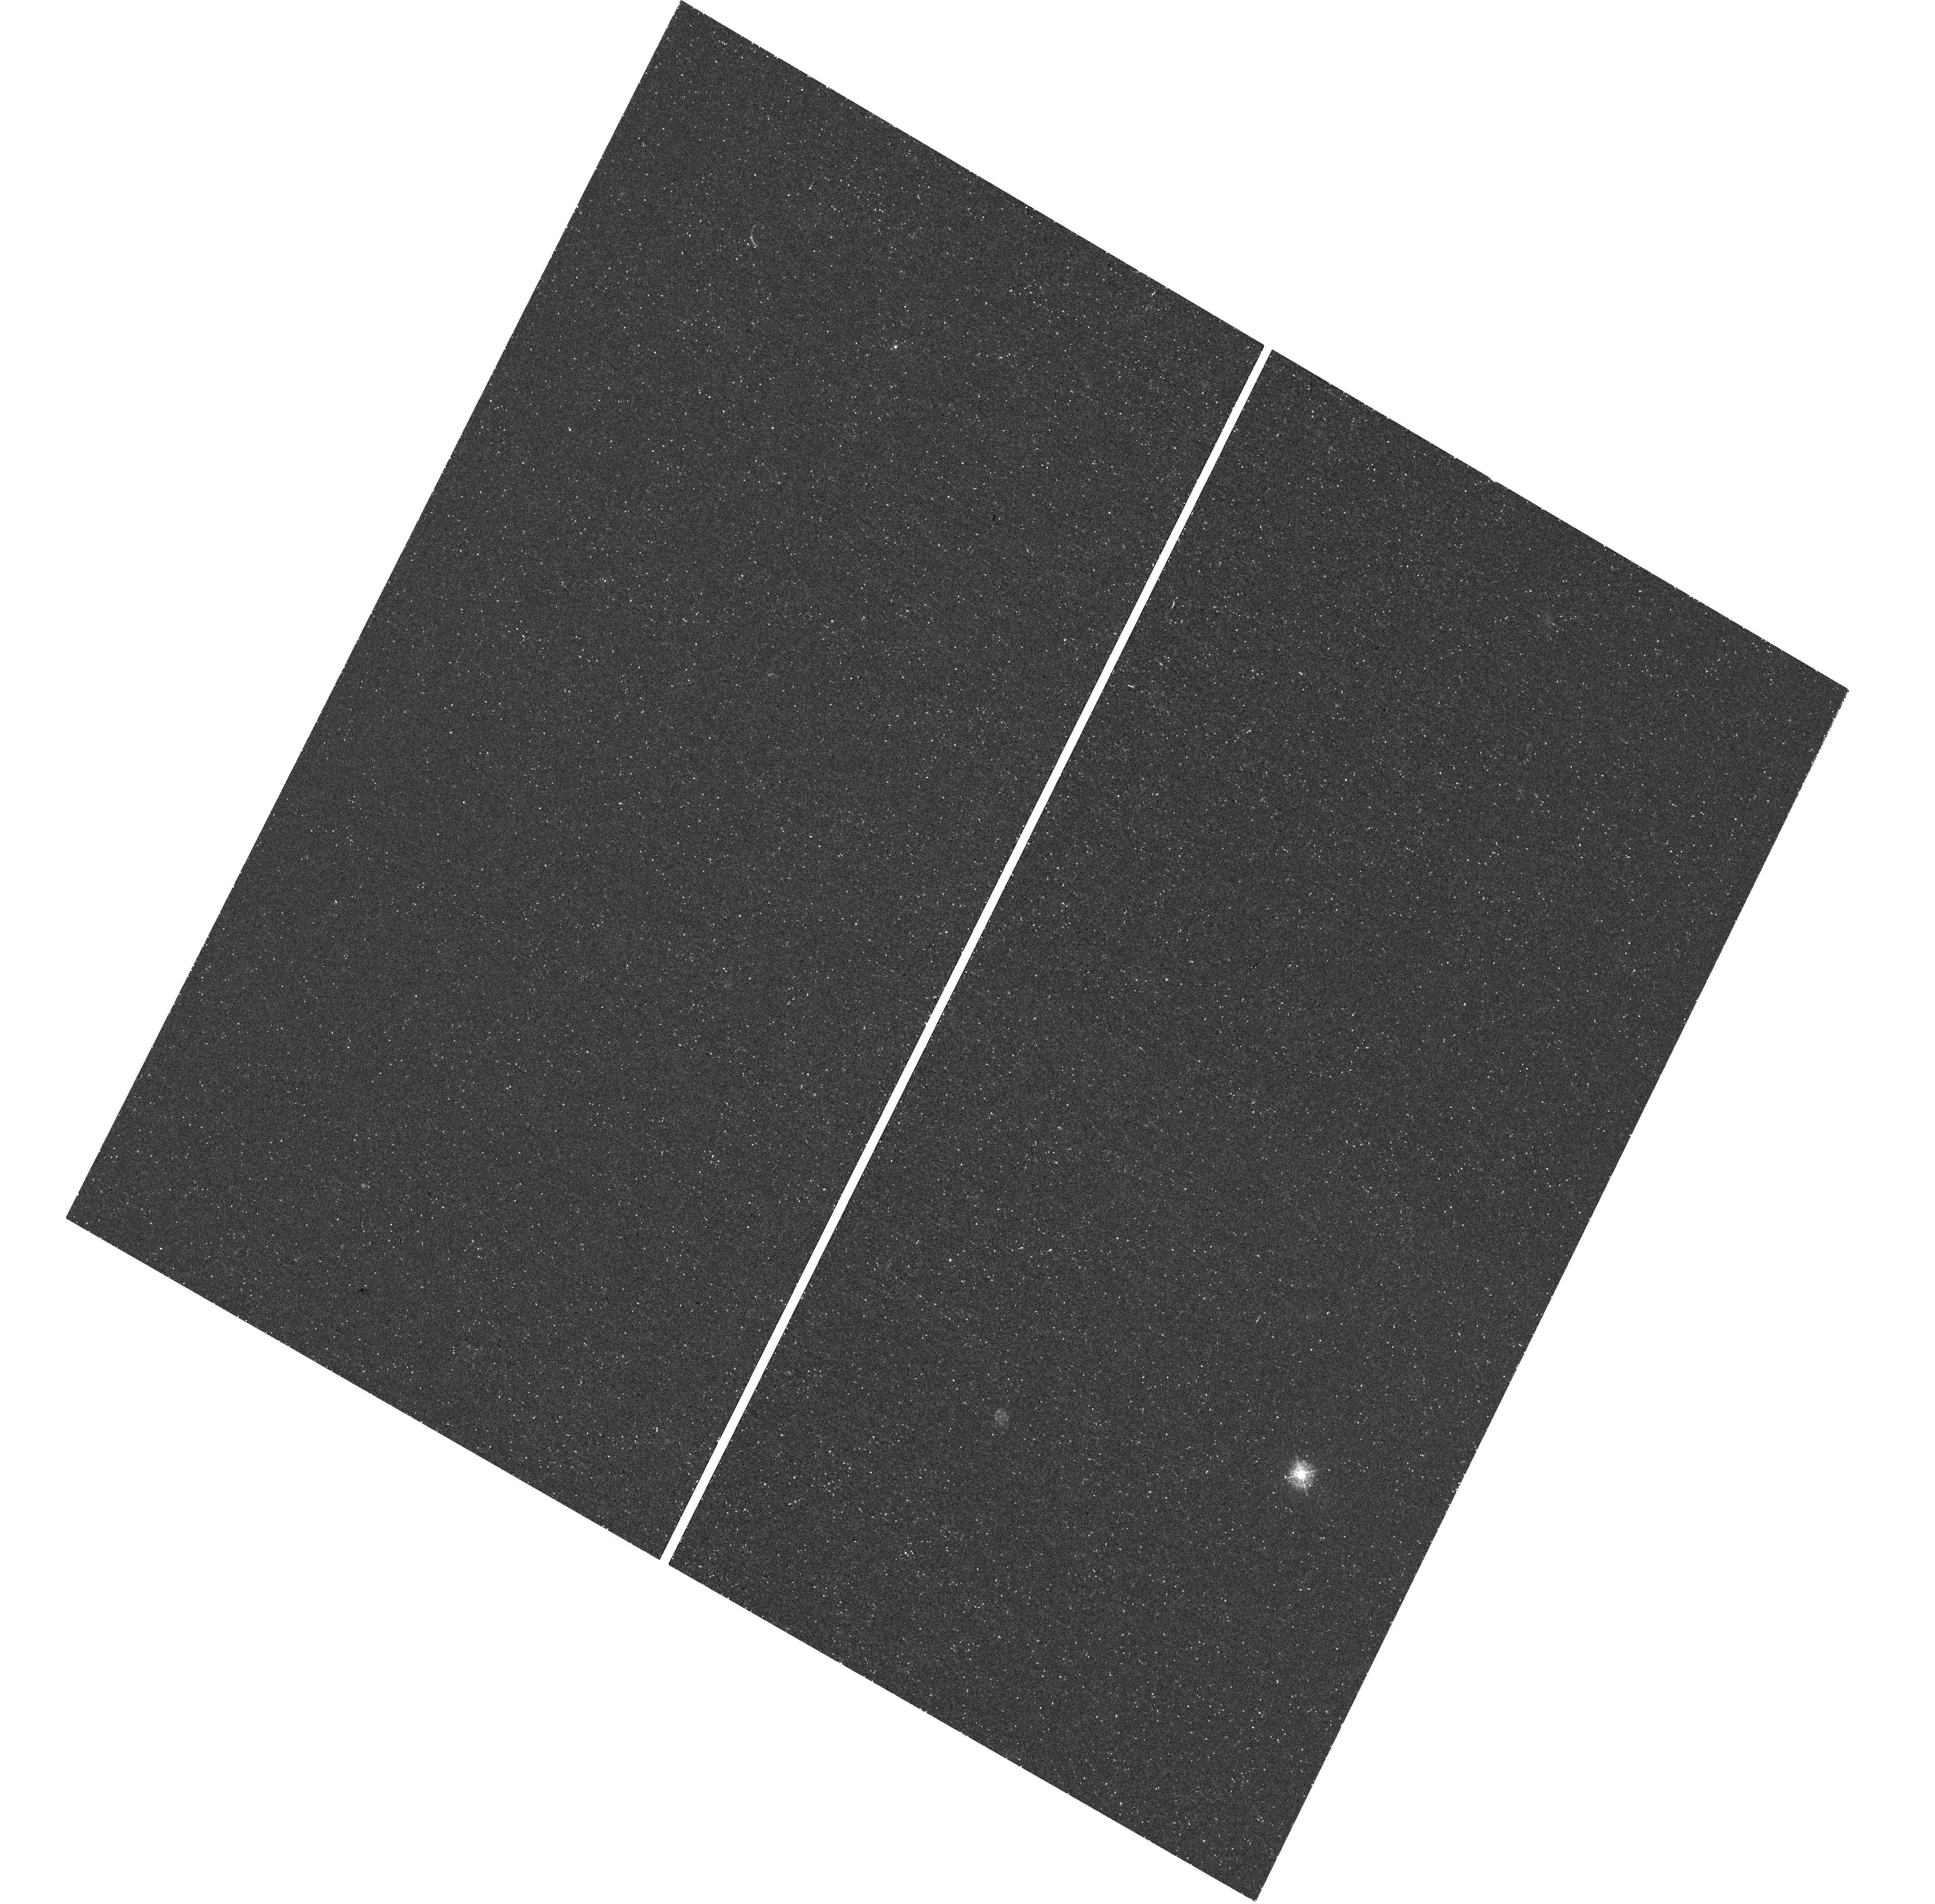
Target: SL2SJ021737-051329
Instrument: WFC3/UVIS
Filter: F390M
Exposure: 46 min
Observation ID: hst_14632_04_wfc3_uvis_f390m_id8w04

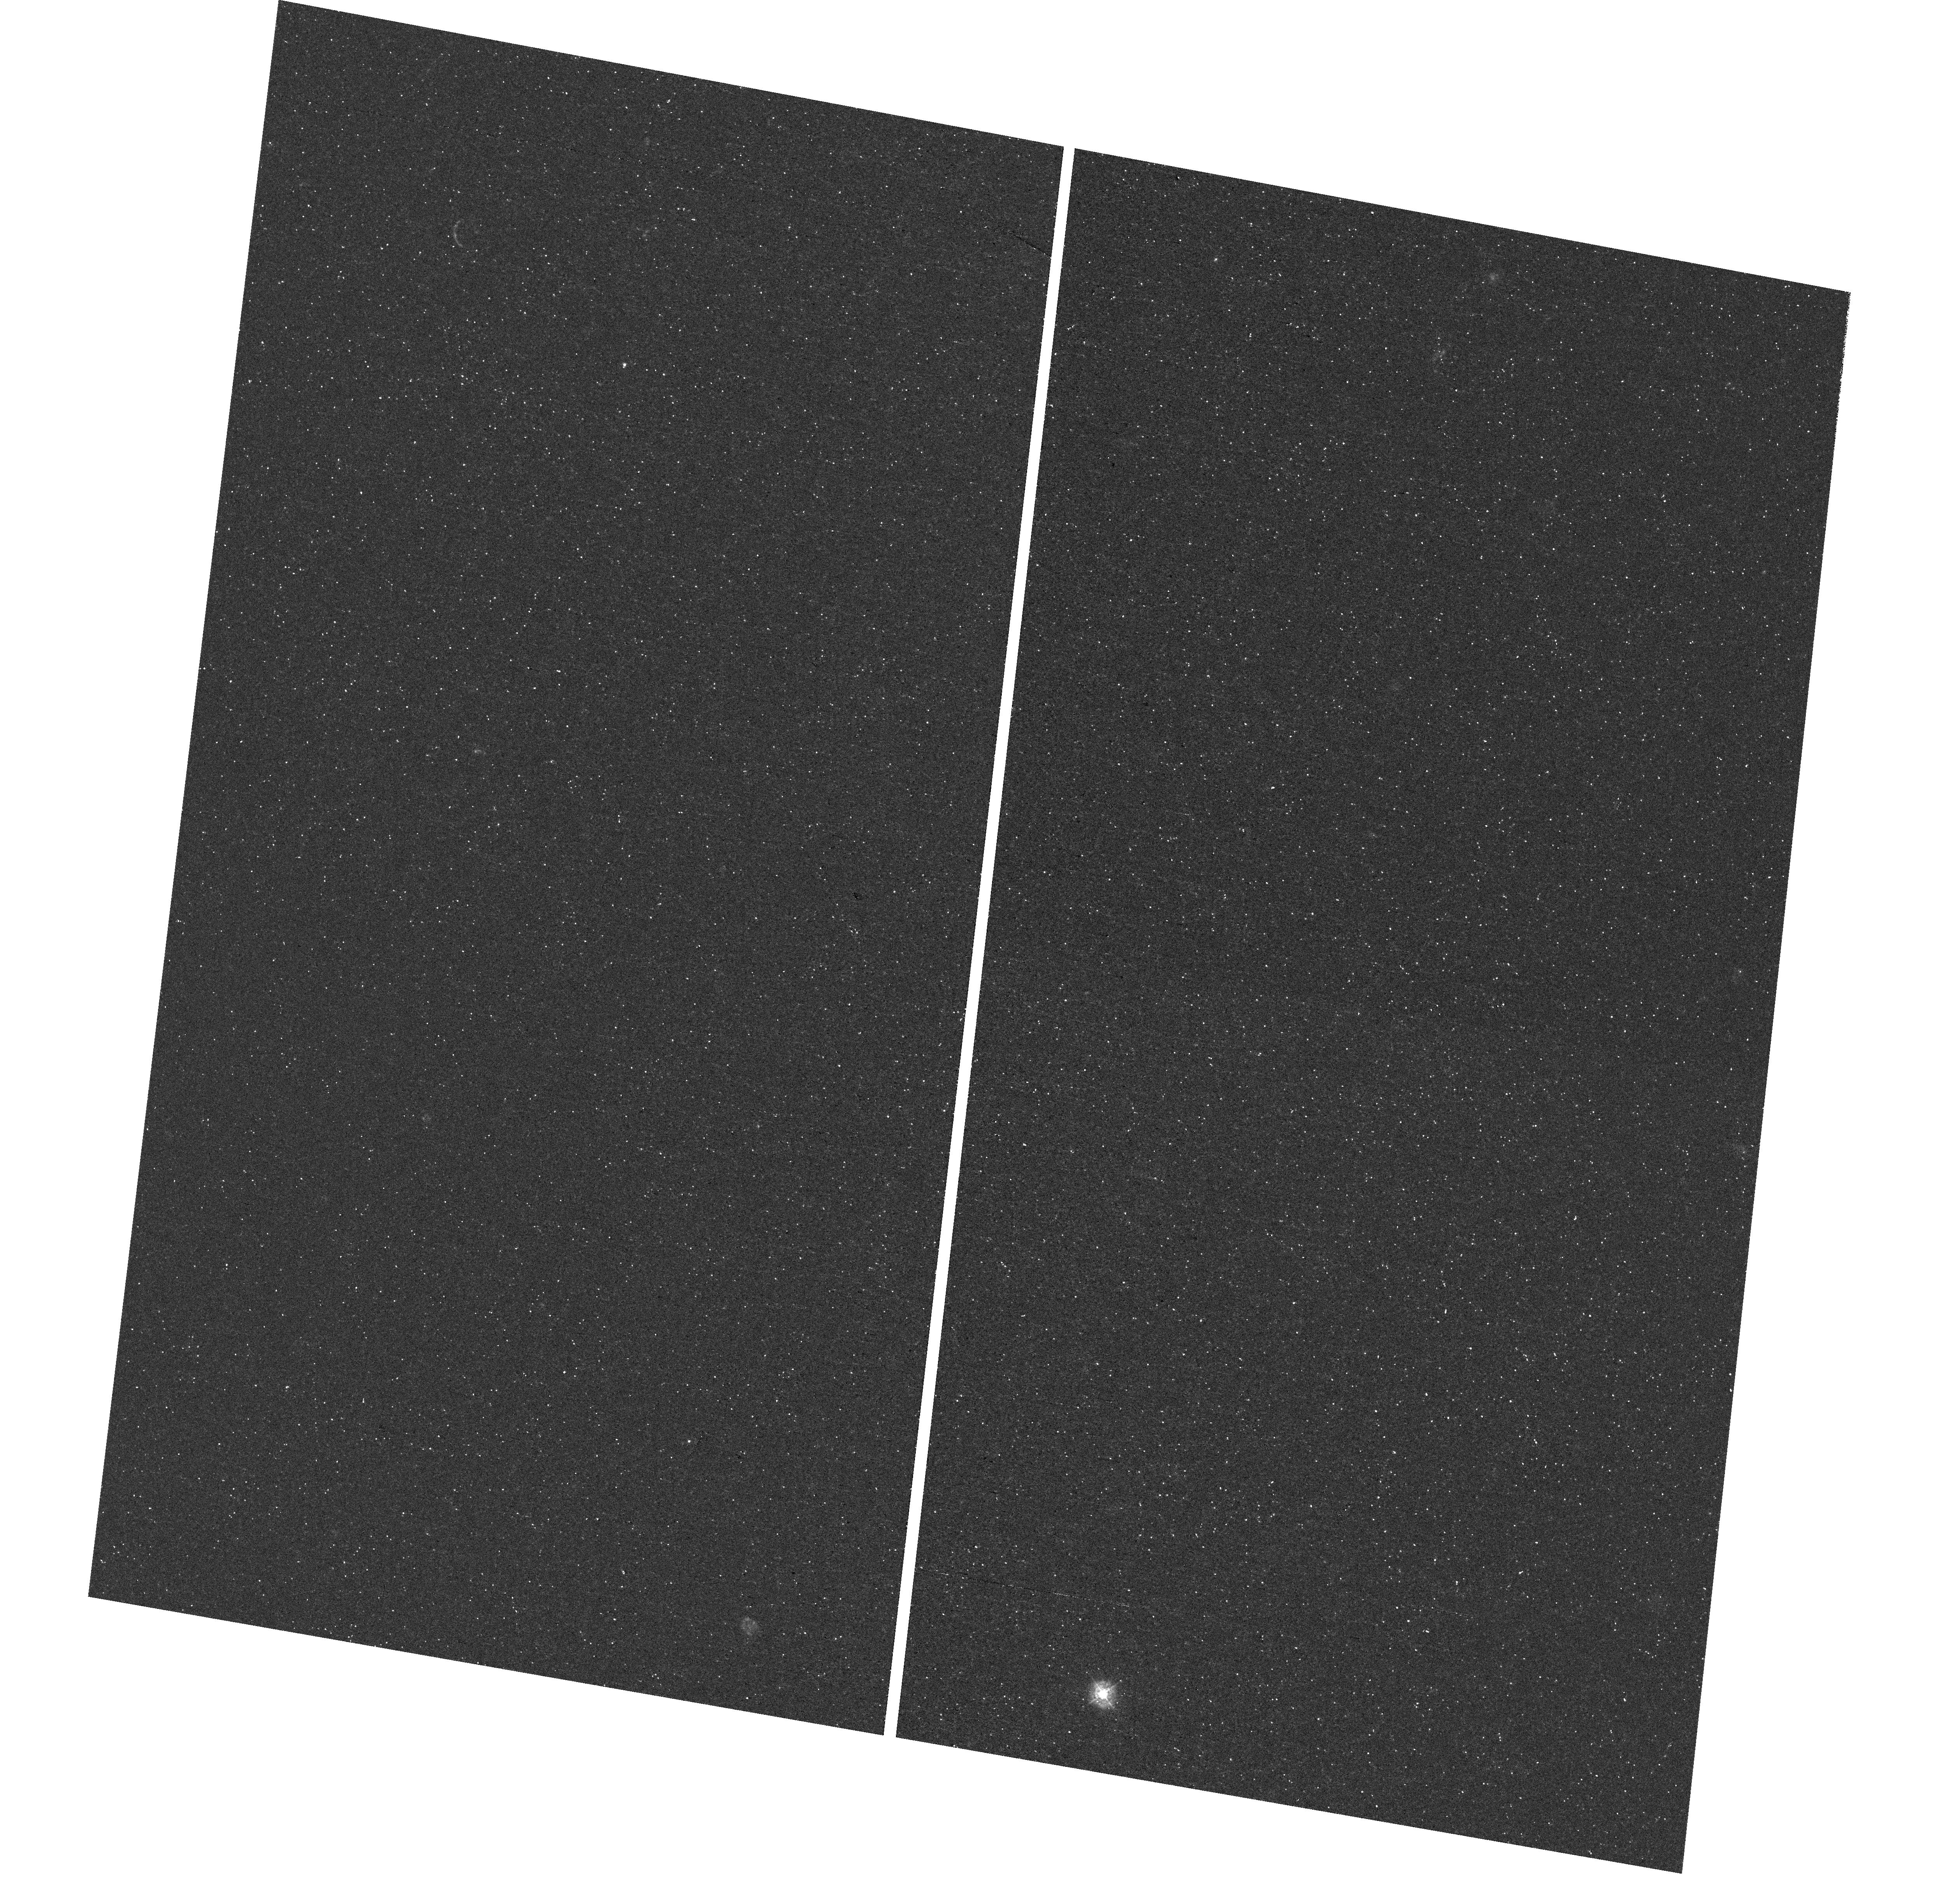
Target: SL2SJ021737-051329
Instrument: WFC3/UVIS
Filter: F343N
Exposure: 46 min
Observation ID: hst_14632_52_wfc3_uvis_f343n_id8w52

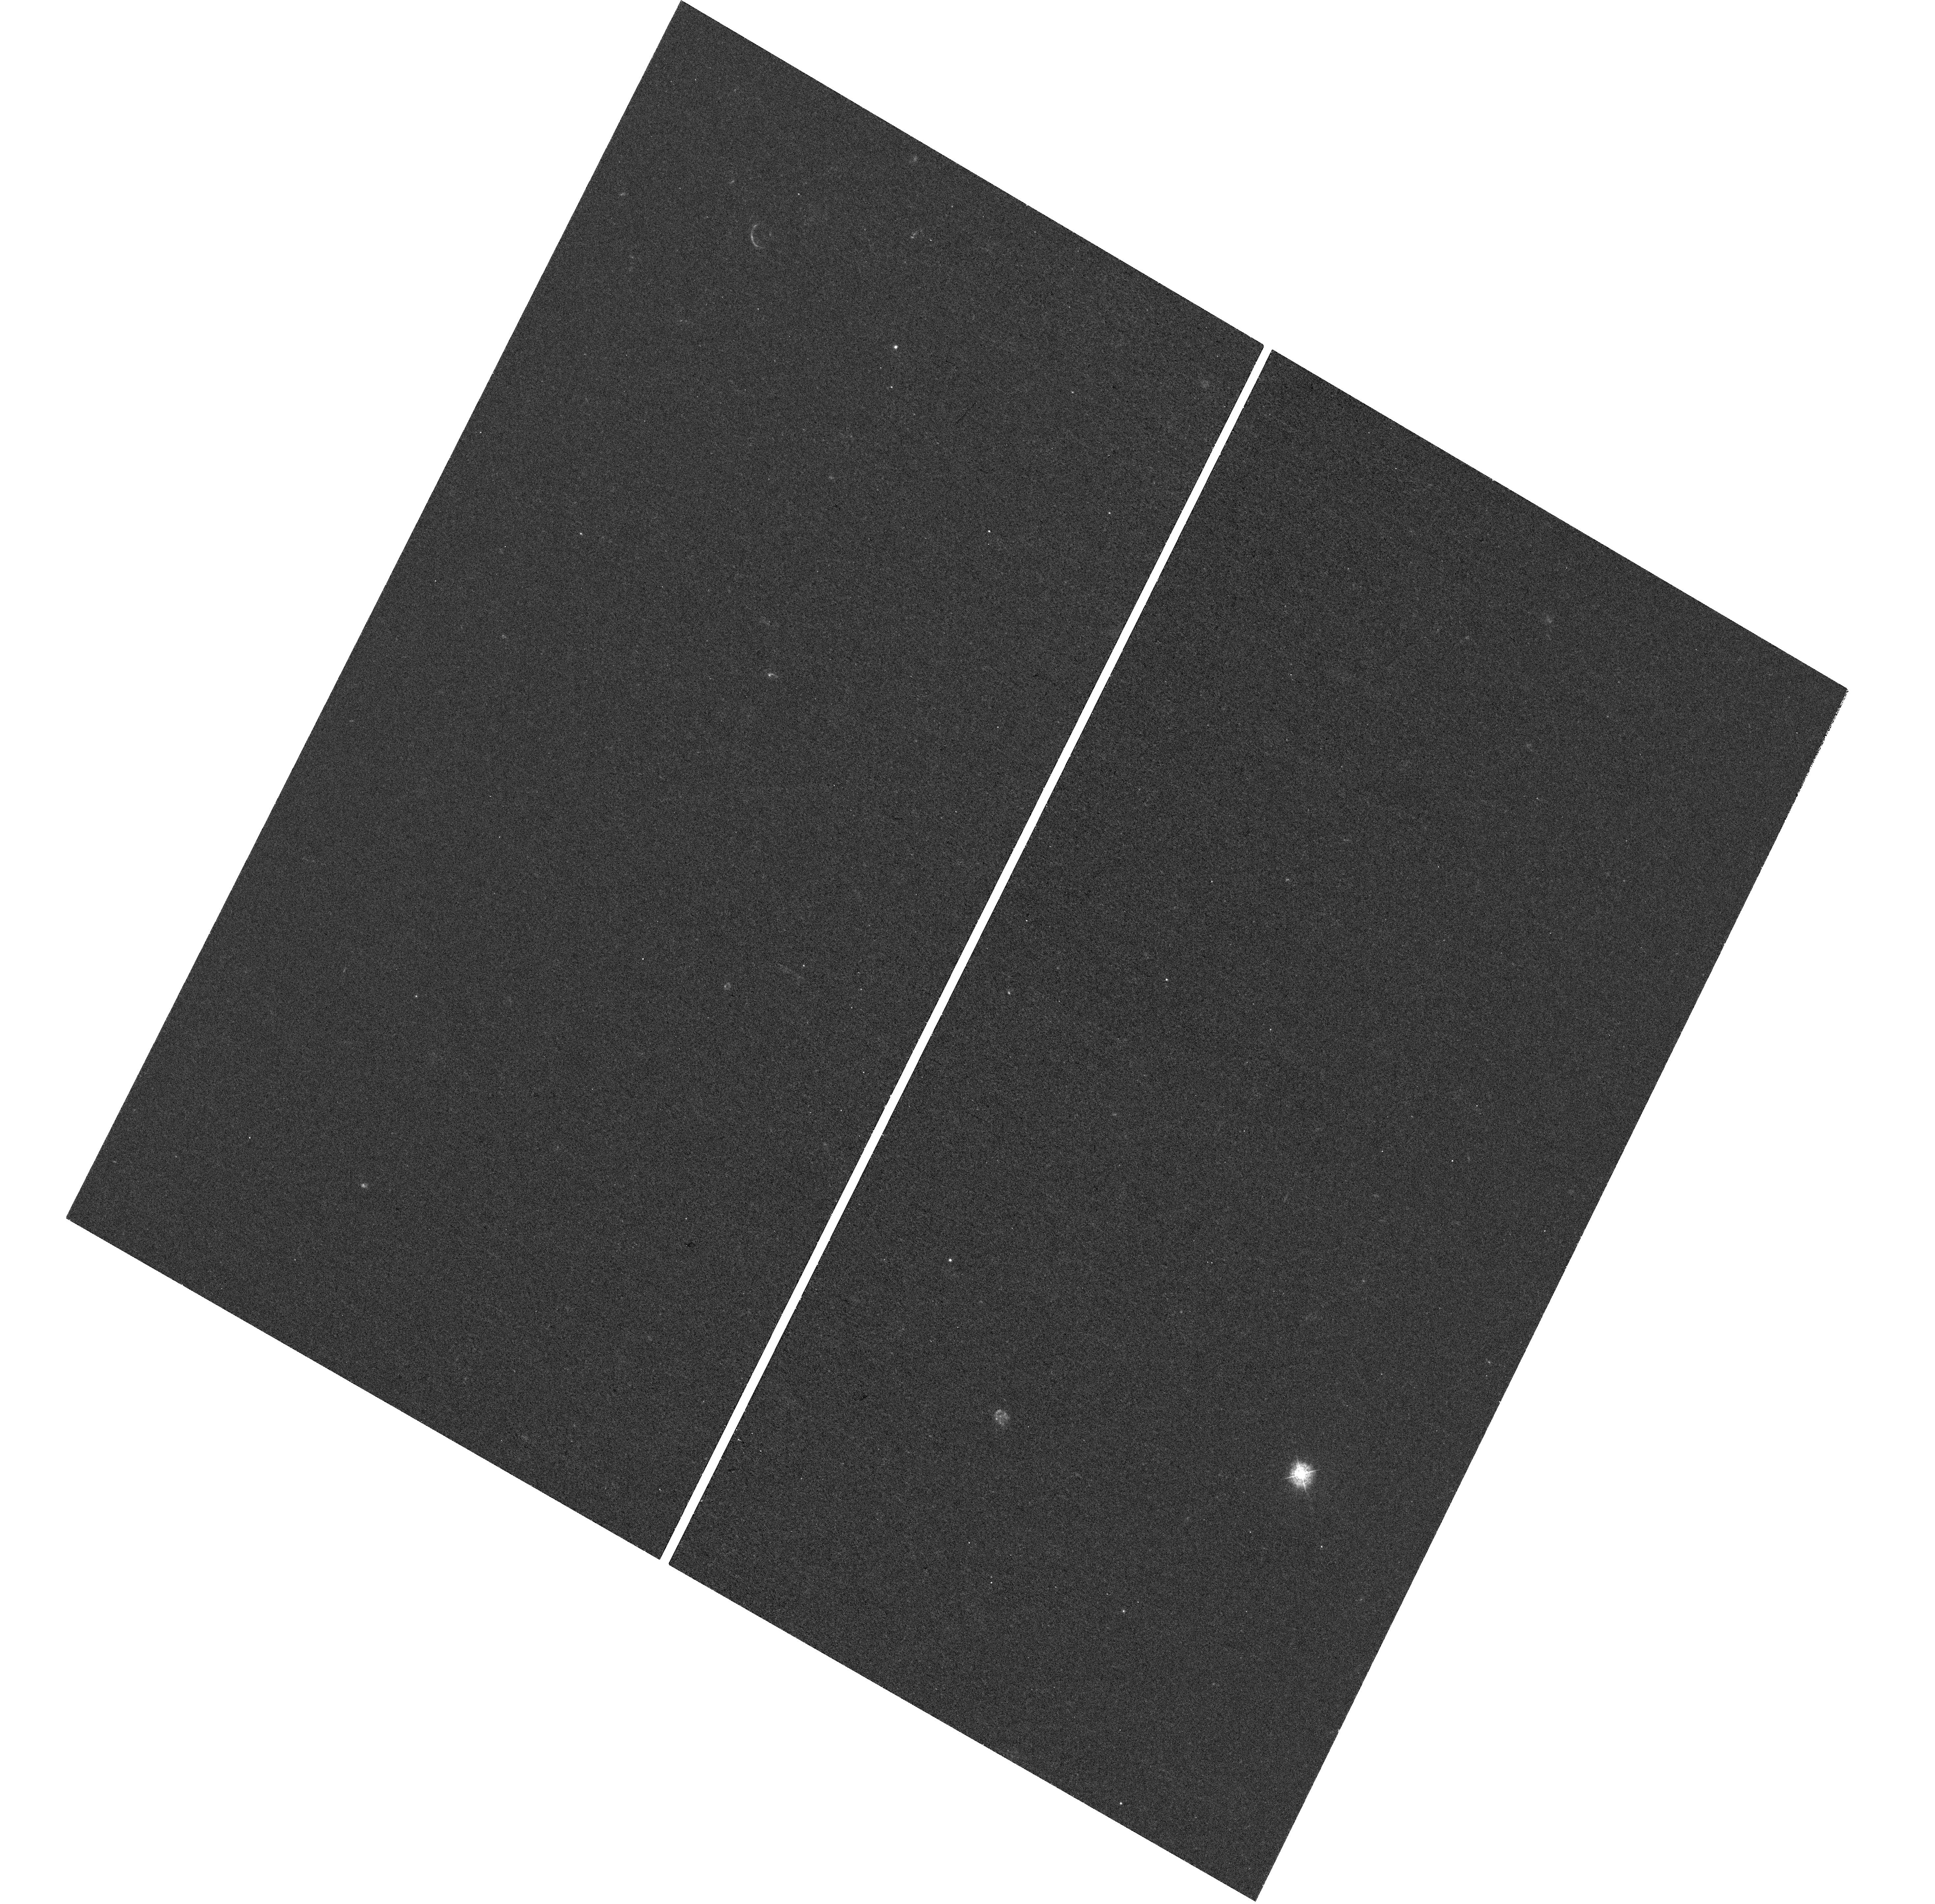
Target: SL2SJ021737-051329
Instrument: WFC3/UVIS
Filter: F343N
Exposure: 1.6 h
Observation ID: hst_14632_01_wfc3_uvis_f343n_id8w01

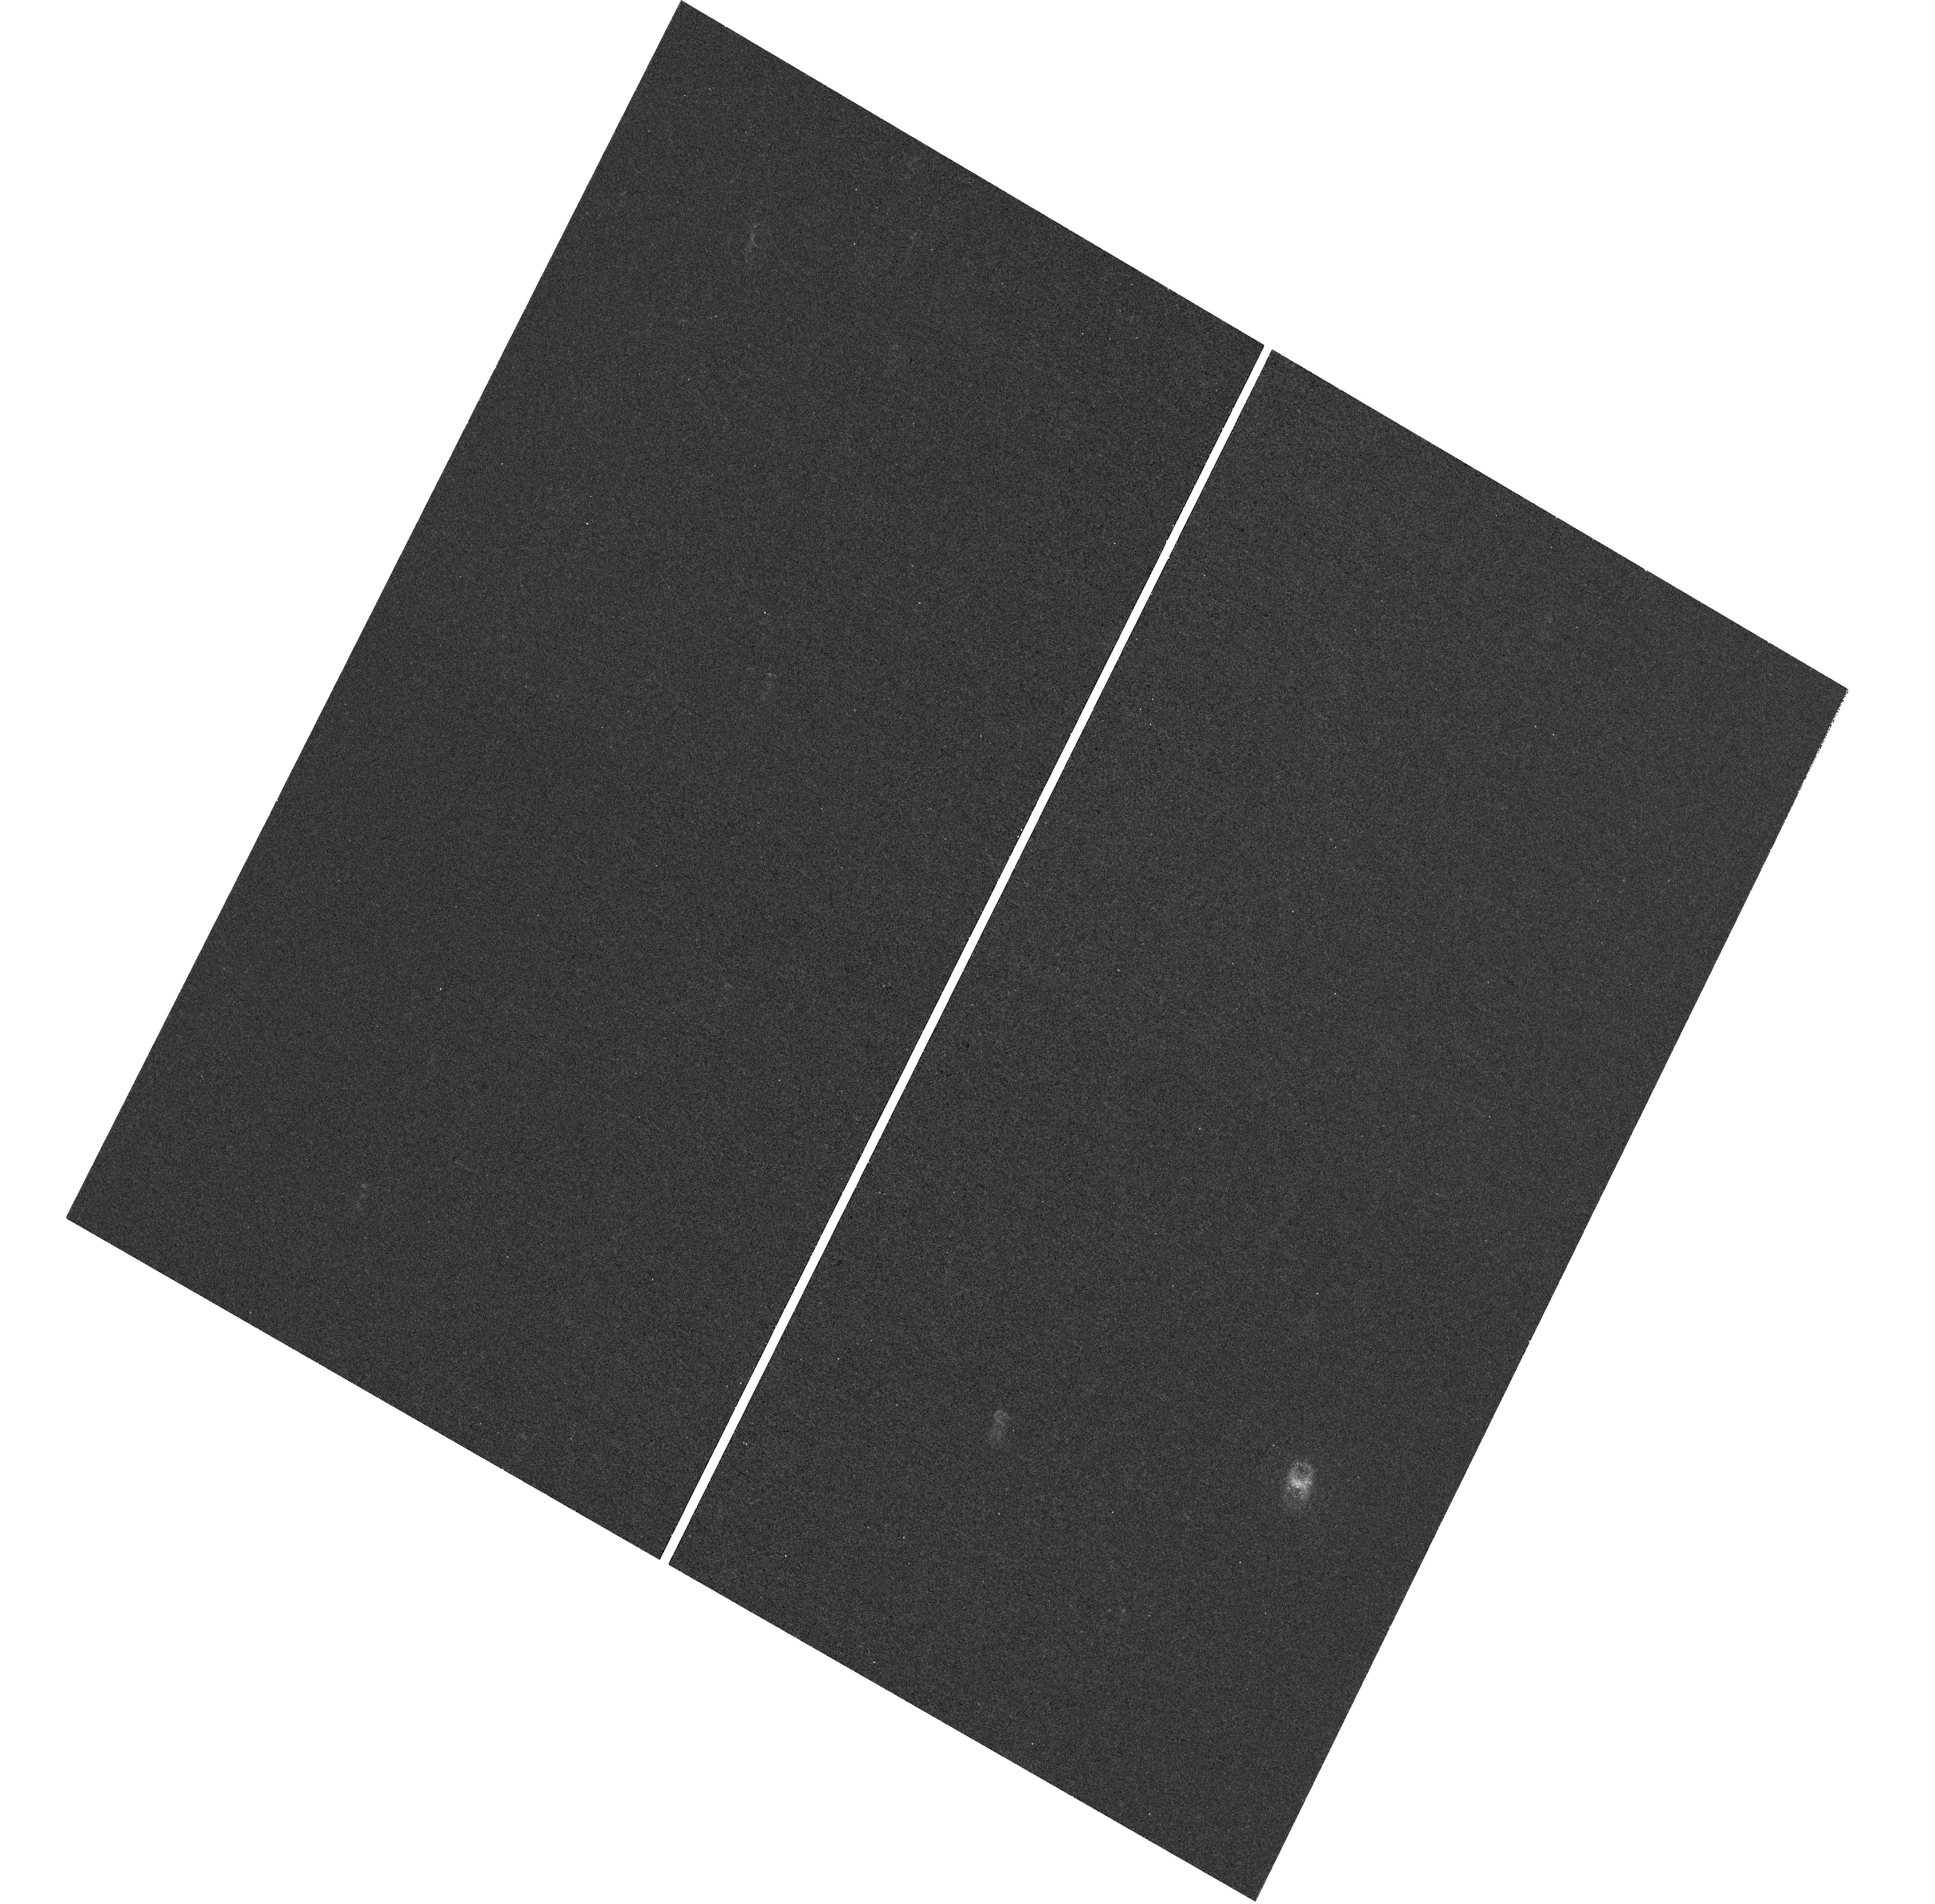
Target: SL2SJ021737-051329
Instrument: WFC3/UVIS
Filter: F343N
Exposure: 1.6 h
Observation ID: hst_14632_02_wfc3_uvis_f343n_id8w02

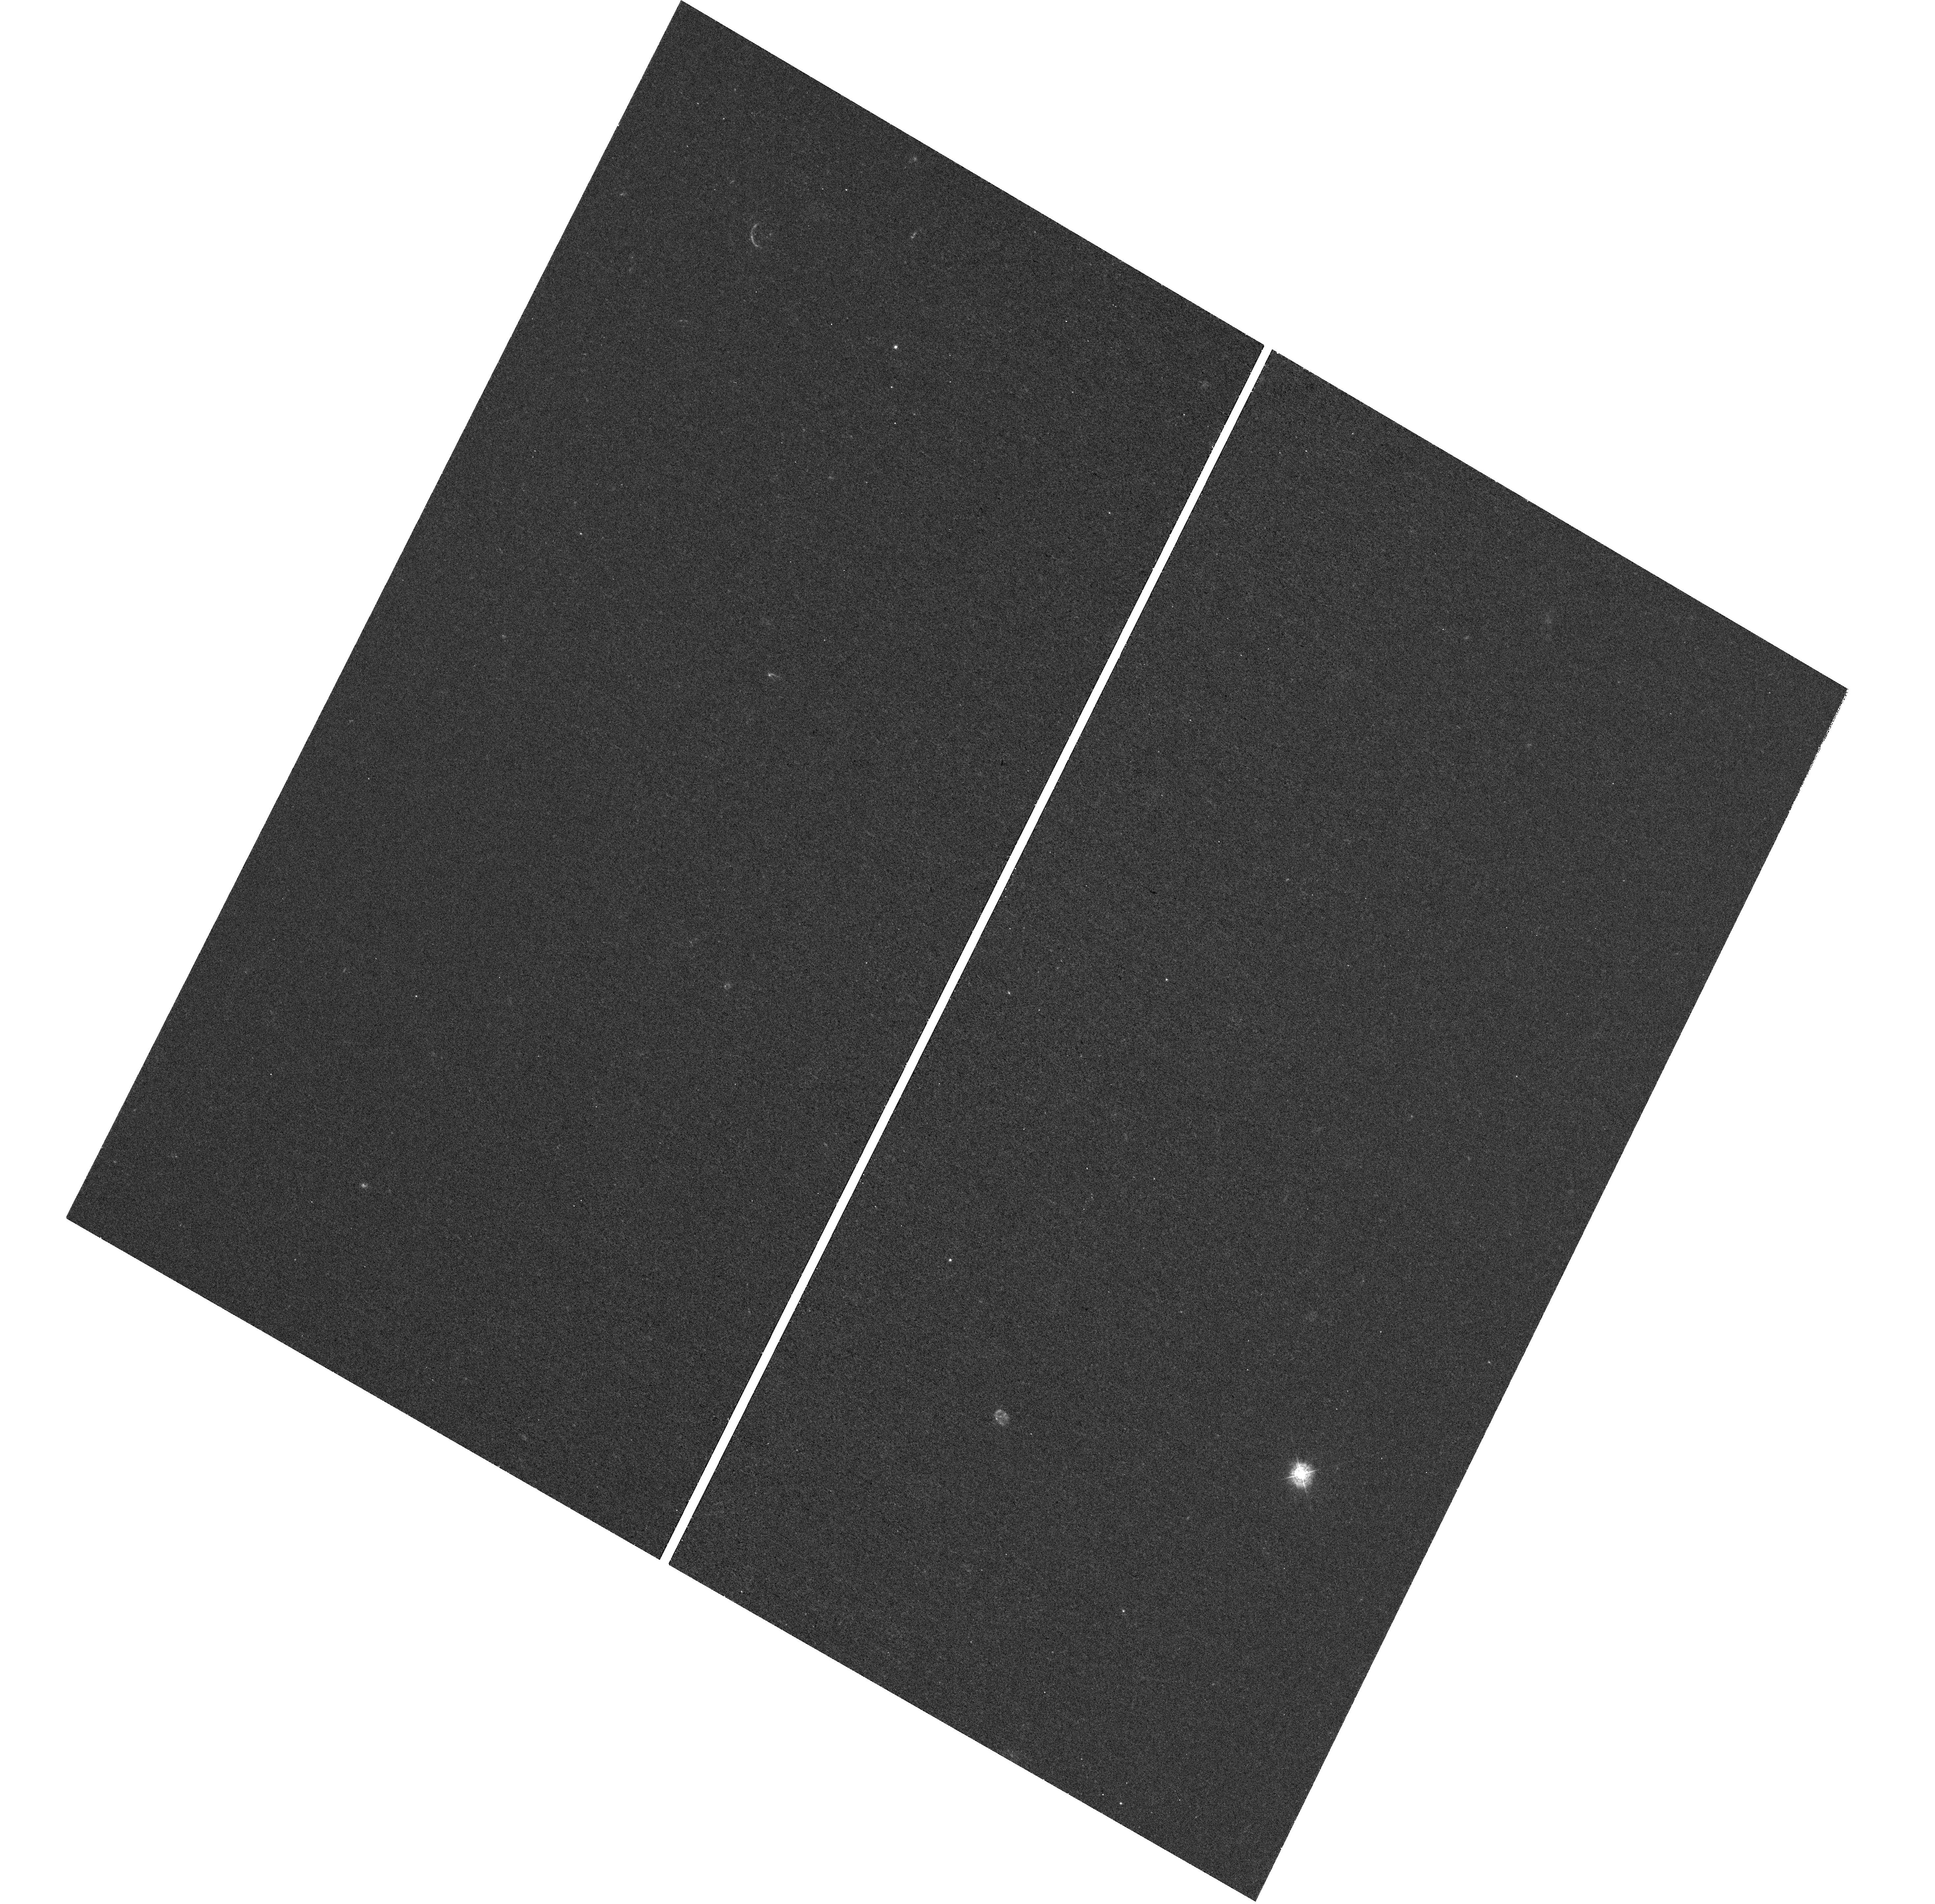
Target: SL2SJ021737-051329
Instrument: WFC3/UVIS
Filter: F343N
Exposure: 1.6 h
Observation ID: hst_14632_03_wfc3_uvis_f343n_id8w03

Lyman-alpha Imaging at ~20 pc Resolution in a Low Mass Lensed Galaxy at z=1.85 (PI: Erb, Dawn K.)

Because Lyman-alpha photons are resonantly scattered by neutral hydrogen, the strength and spatial extent of Lya emission in galaxies depend on the HI column density and covering fraction, properties that are of primary interest to the escape of ionizing radiation. Lya emission is particularly important to the study of low mass, low metallicity galaxies: such objects are likely to be responsible for the reionization of the universe, and Lya emission is more common in these galaxies. With this proposal, we request 7 orbits of WFC3/UVIS imaging to obtain a high resolution map of Lya emission in the low mass, low metallicity z=1.85 gravitationally lensed galaxy SL2SJ021737-051329. With oxygen abundance <10% of solar, stellar mass <10^8 Msun, and extremely strong Lya emission with rest-frame equivalent width ~120 A, this object is a prime example of a low mass Lya-emitter, and its gravitational magnification by a factor of ~35 results in remarkably high WFC3/UVIS spatial resolution of ~20 pc. Existing HST broadband and IR grism observations will allow us to compare the spatial extent of the Lya emission with both the rest-frame UV continuum and the rest-frame optical nebular line emission, in order to map the resonant scattering of Lya photons from their origin in star-forming regions, obtain constraints on the location of the scattering gas, and relate this information to the kinematics and geometry of the galaxy. The proposed observations, in combination with the spectroscopic information we have already obtained, will provide the most comprehensive and highest resolution picture of Lya emission at z > 1 to date.